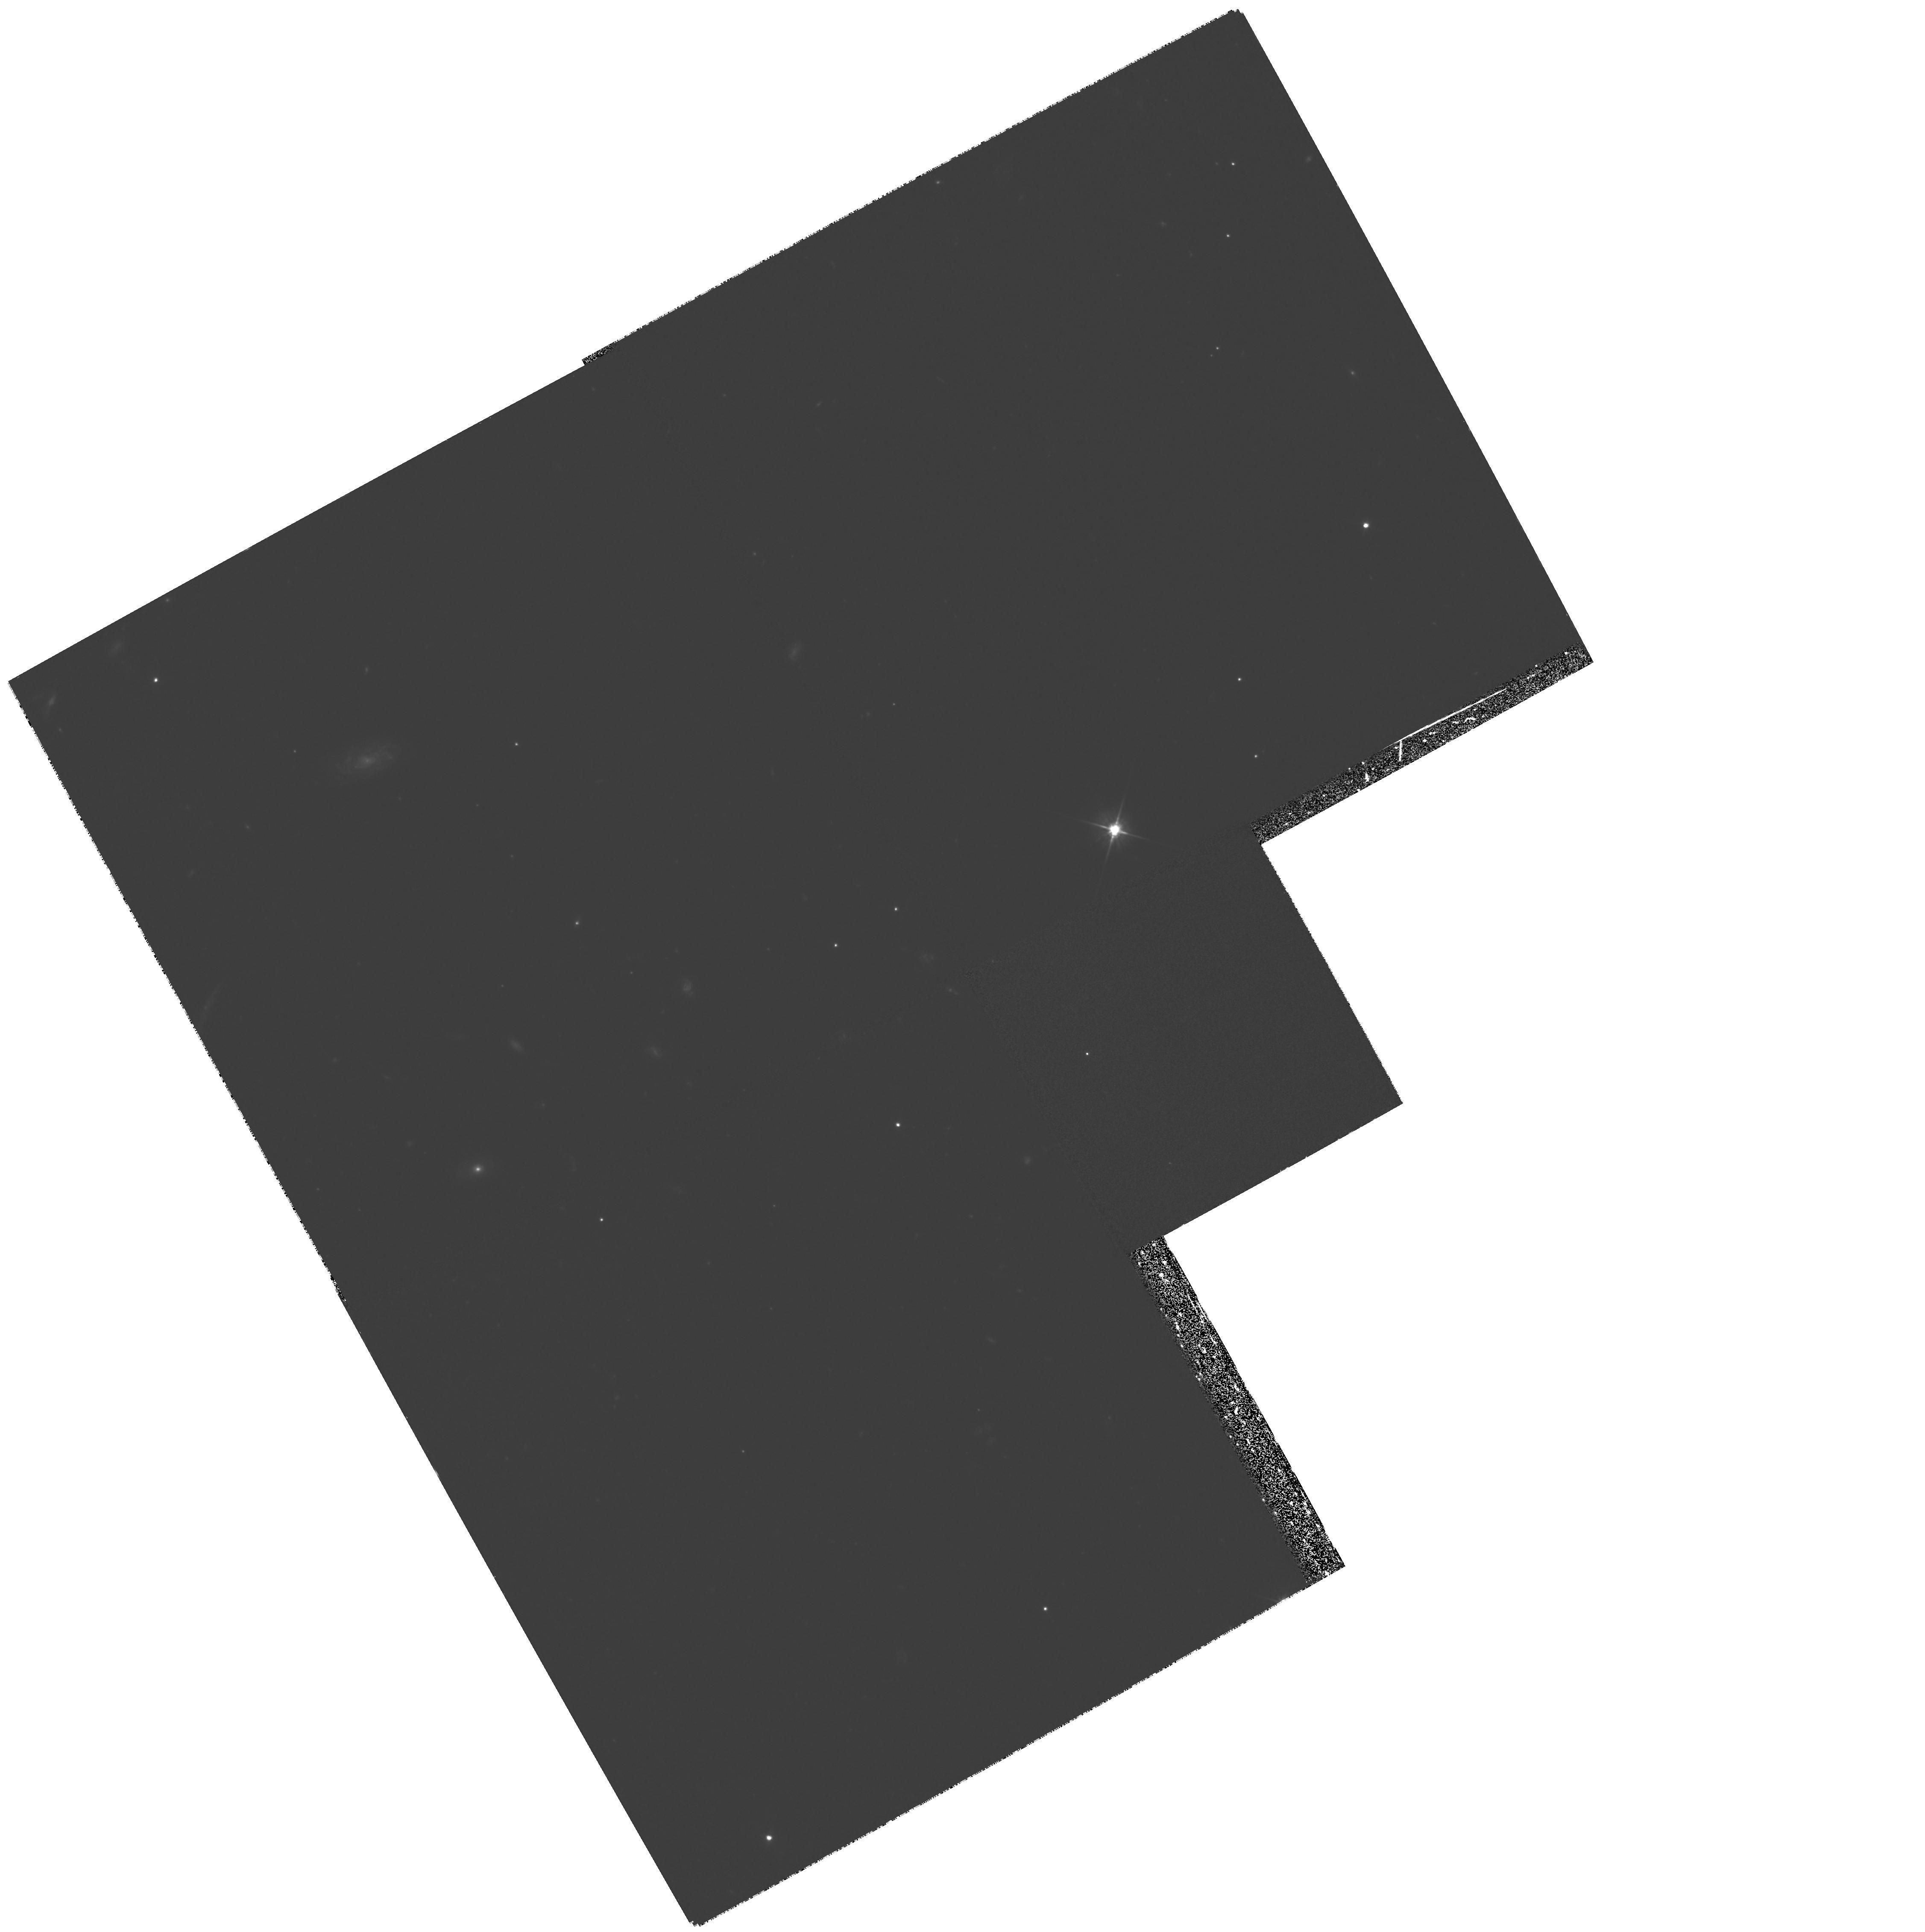
Target: GAL-CLUS-164516+462525. Instrument: WFPC2/PC. Filter: F555W. Exposure: 1.1 h. Observation ID: hst_7342_02_wfpc2_pc_f555w_u55i02

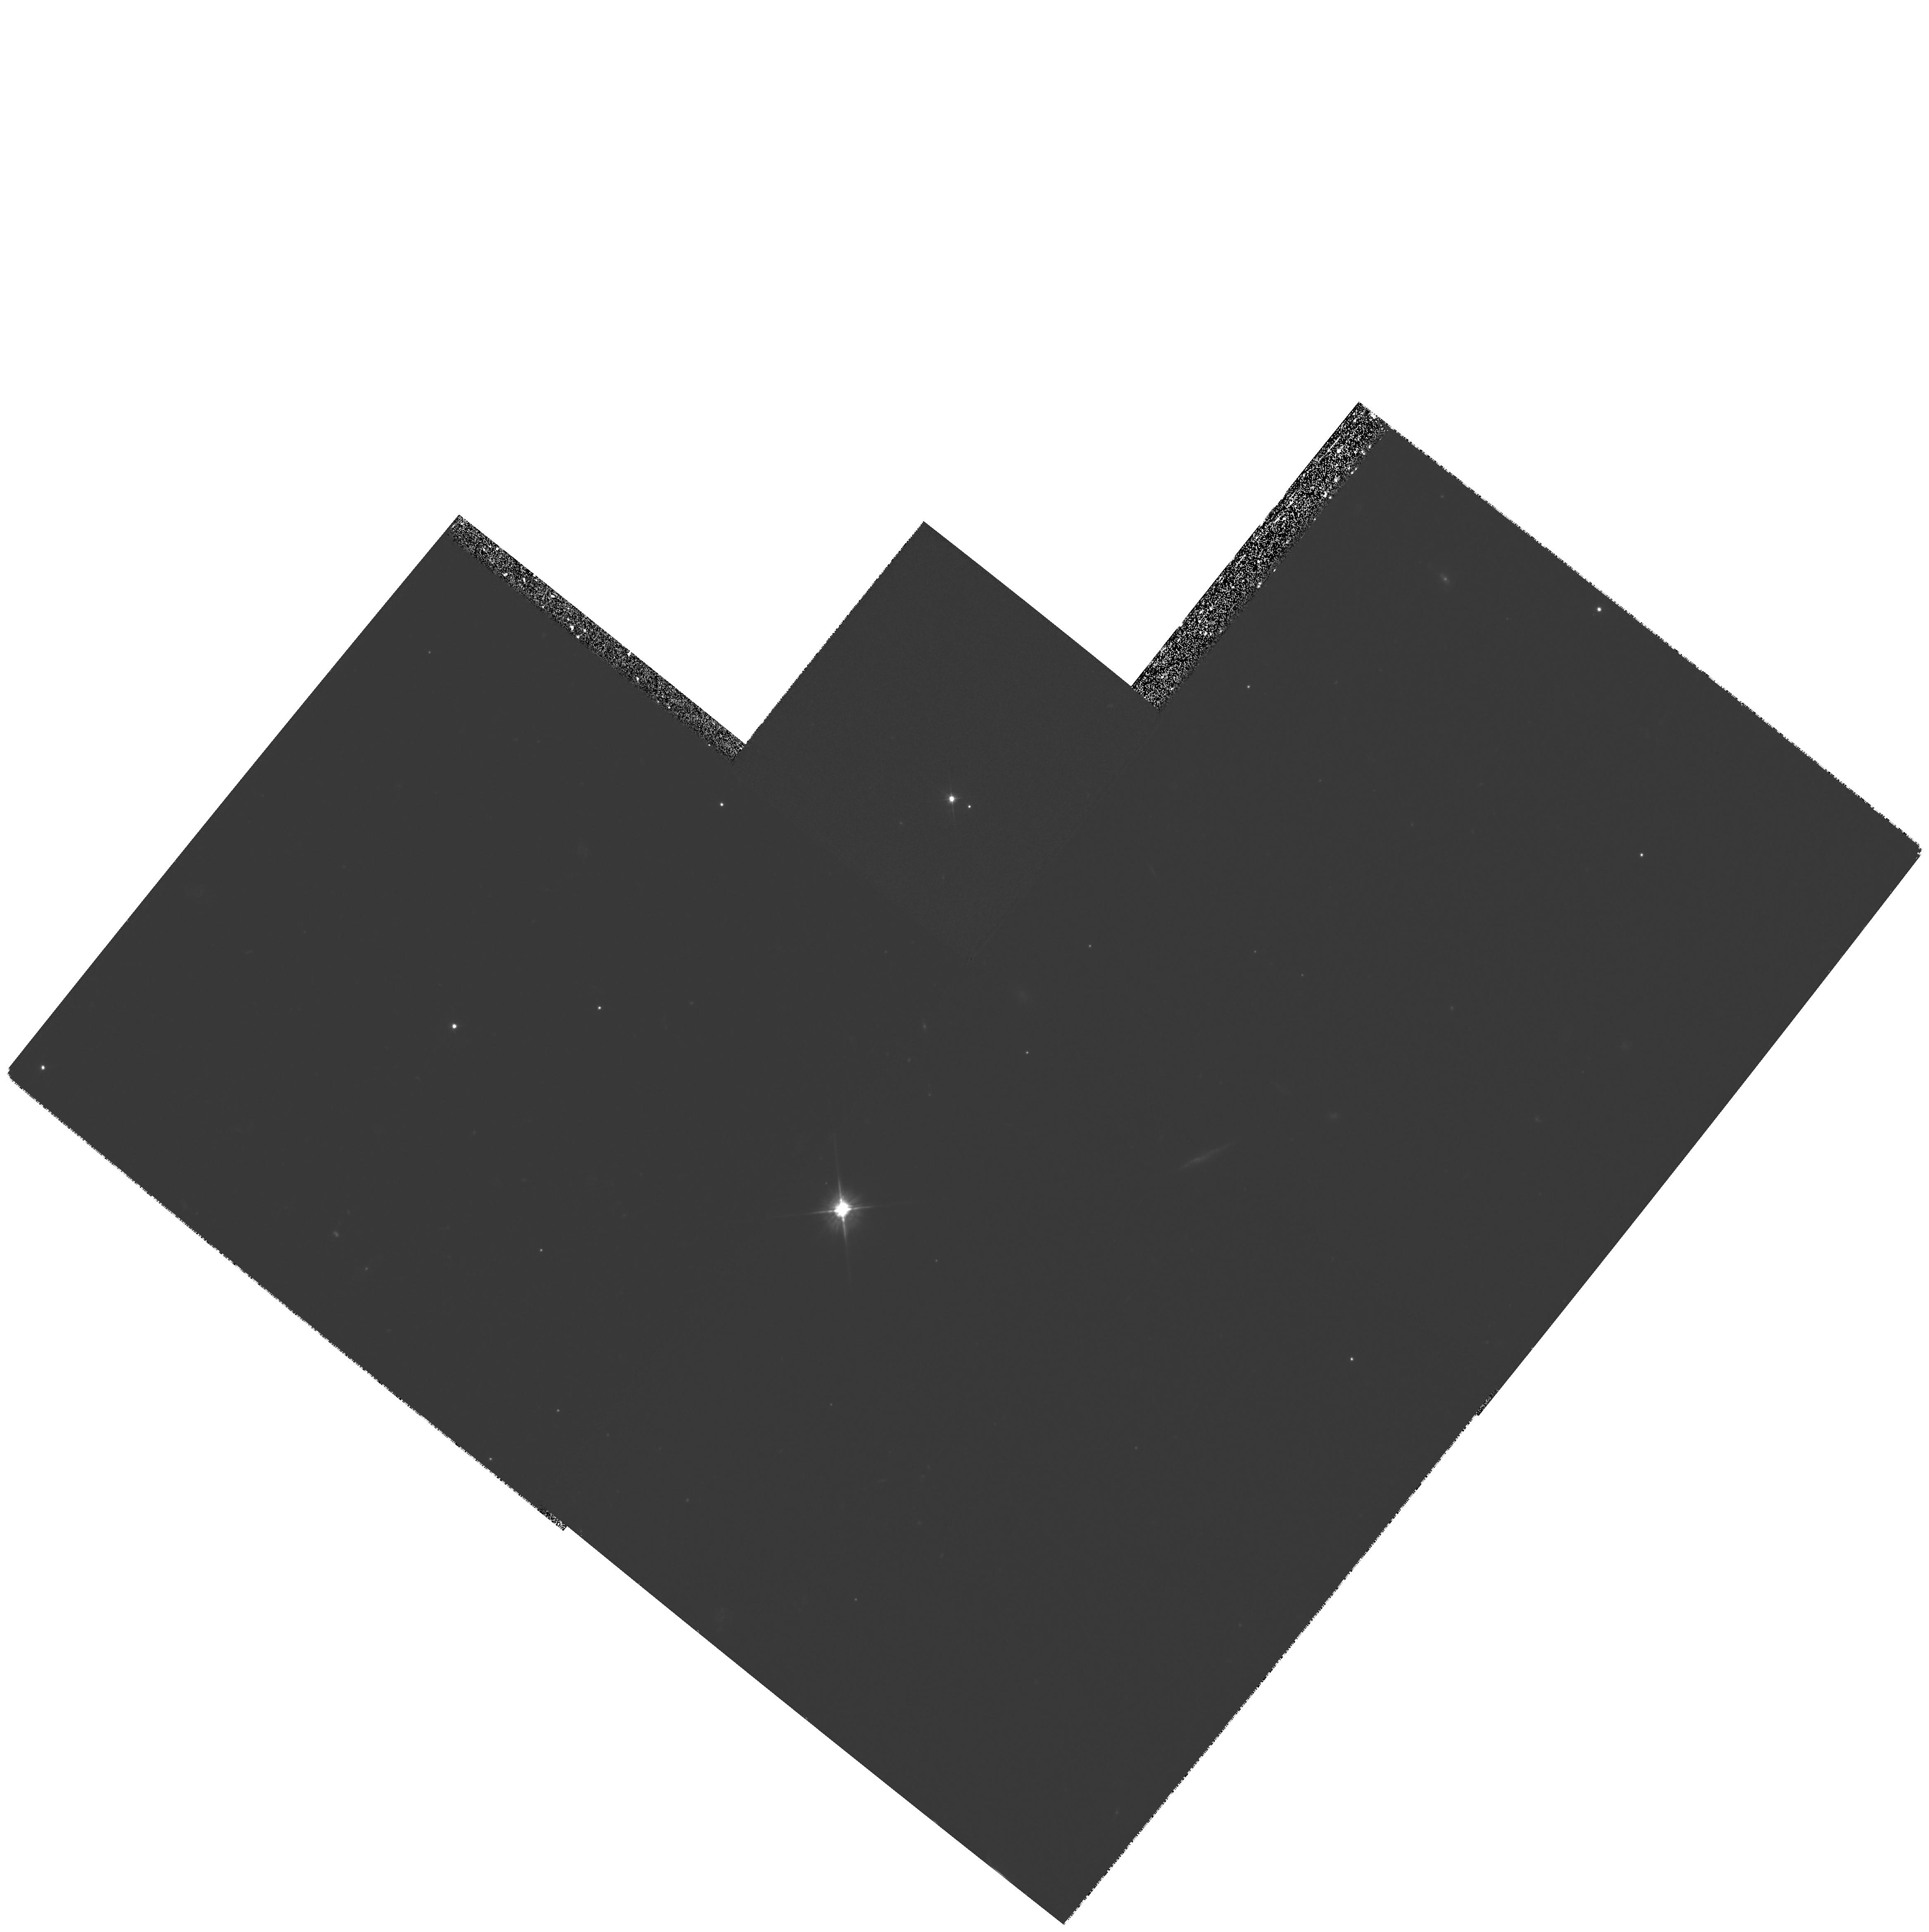
Target: GAL-CLUS-164507+462250. Instrument: WFPC2/PC. Filter: F555W. Exposure: 1.7 h. Observation ID: hst_7342_03_wfpc2_pc_f555w_u55i03

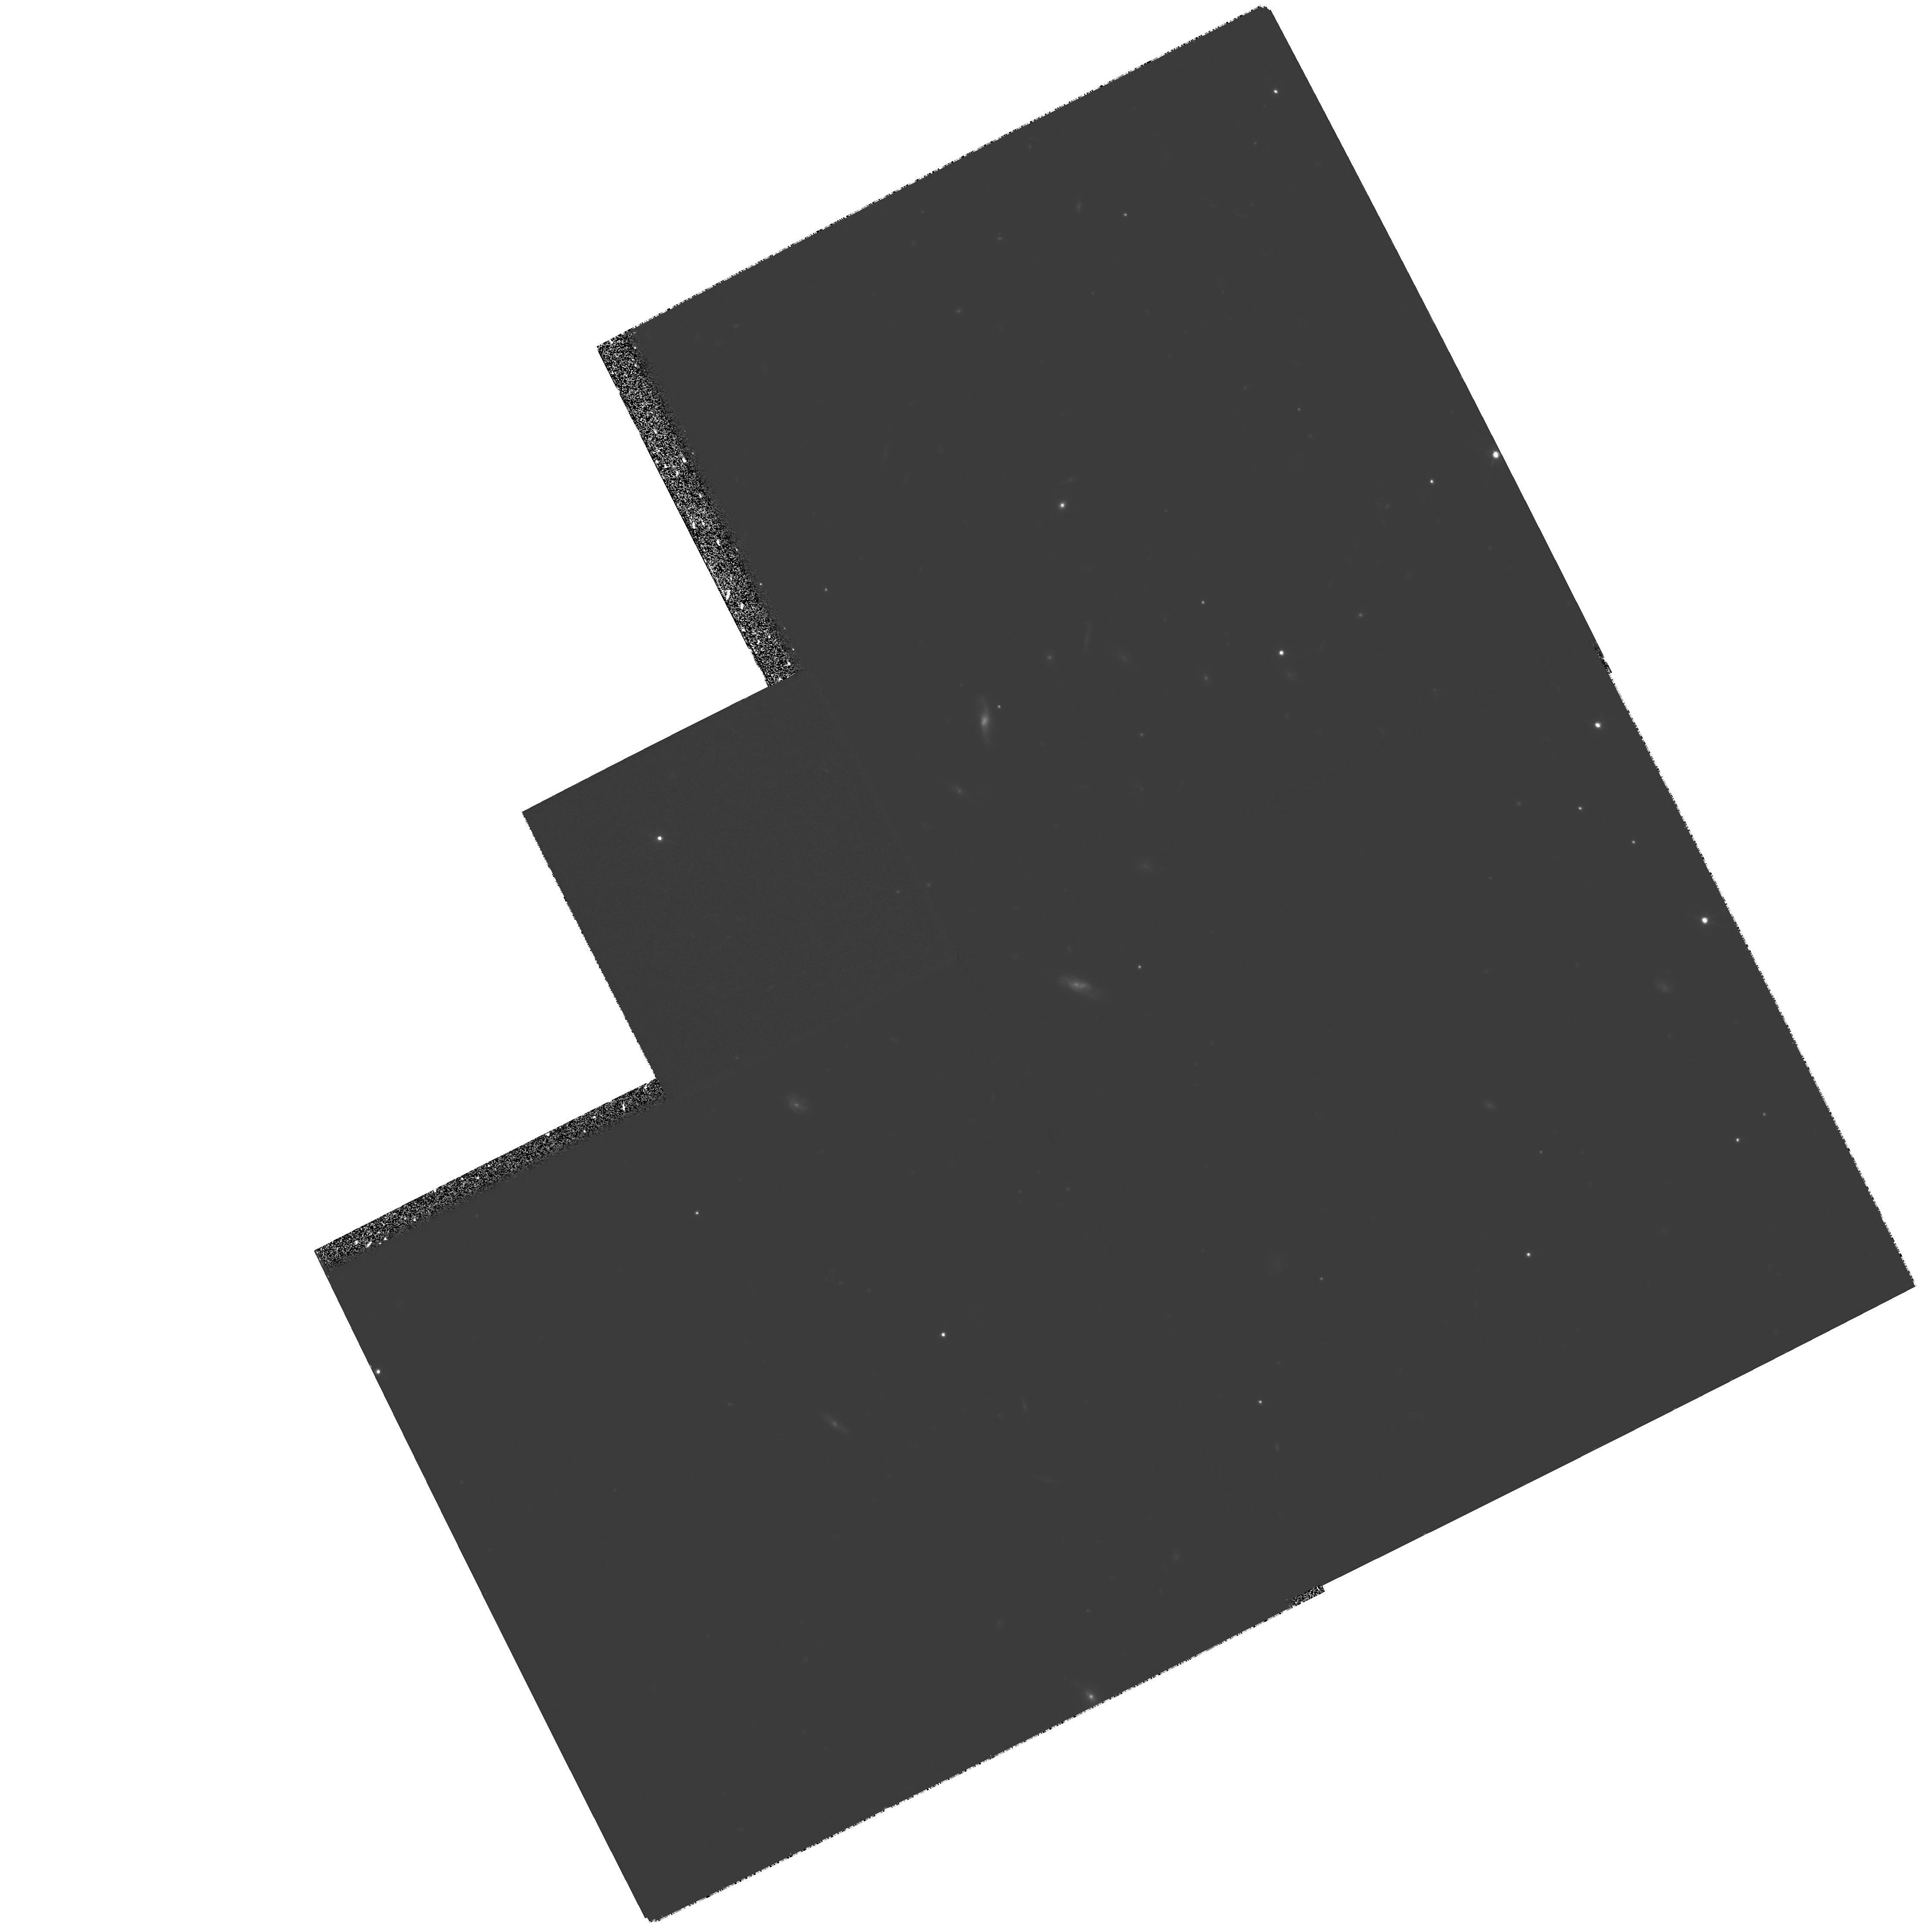
Target: GAL-CLUS-164459+462526. Instrument: WFPC2/PC. Filter: F814W. Exposure: 1.7 h. Observation ID: hst_7342_01_wfpc2_pc_f814w_u55i01

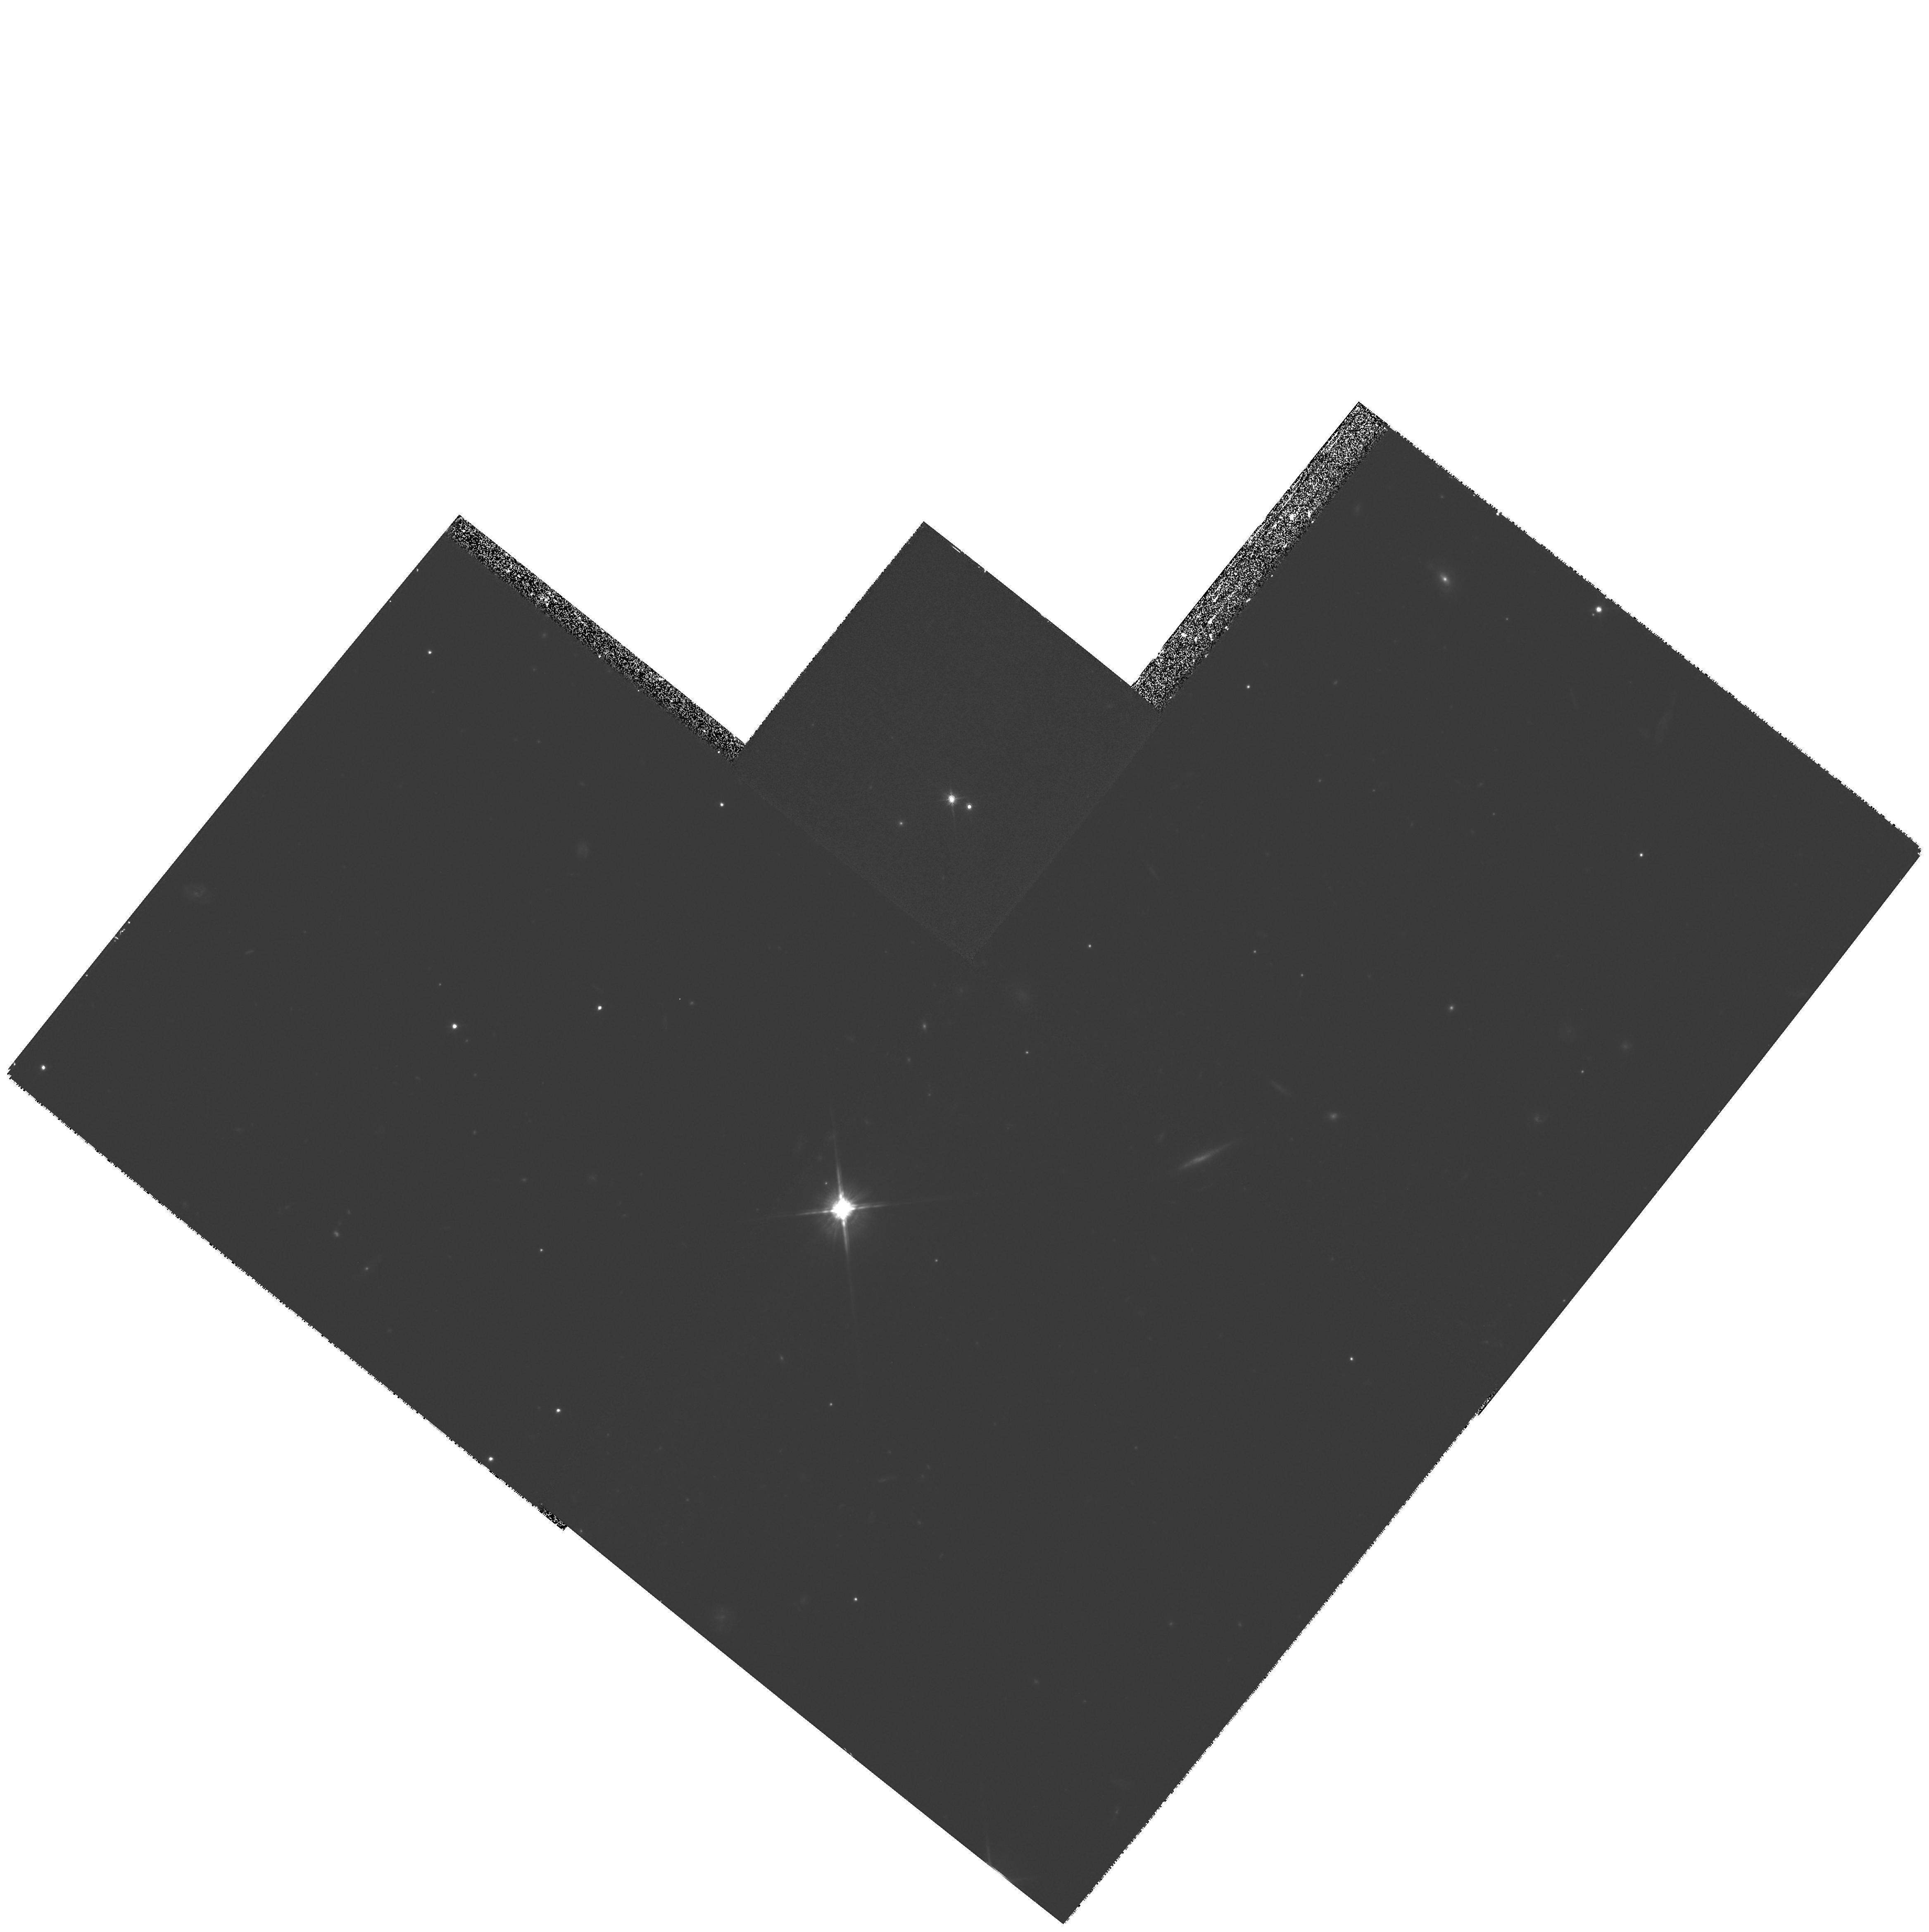
Target: GAL-CLUS-164507+462250. Instrument: WFPC2/PC. Filter: F814W. Exposure: 1.7 h. Observation ID: hst_7342_03_wfpc2_pc_f814w_u55i03

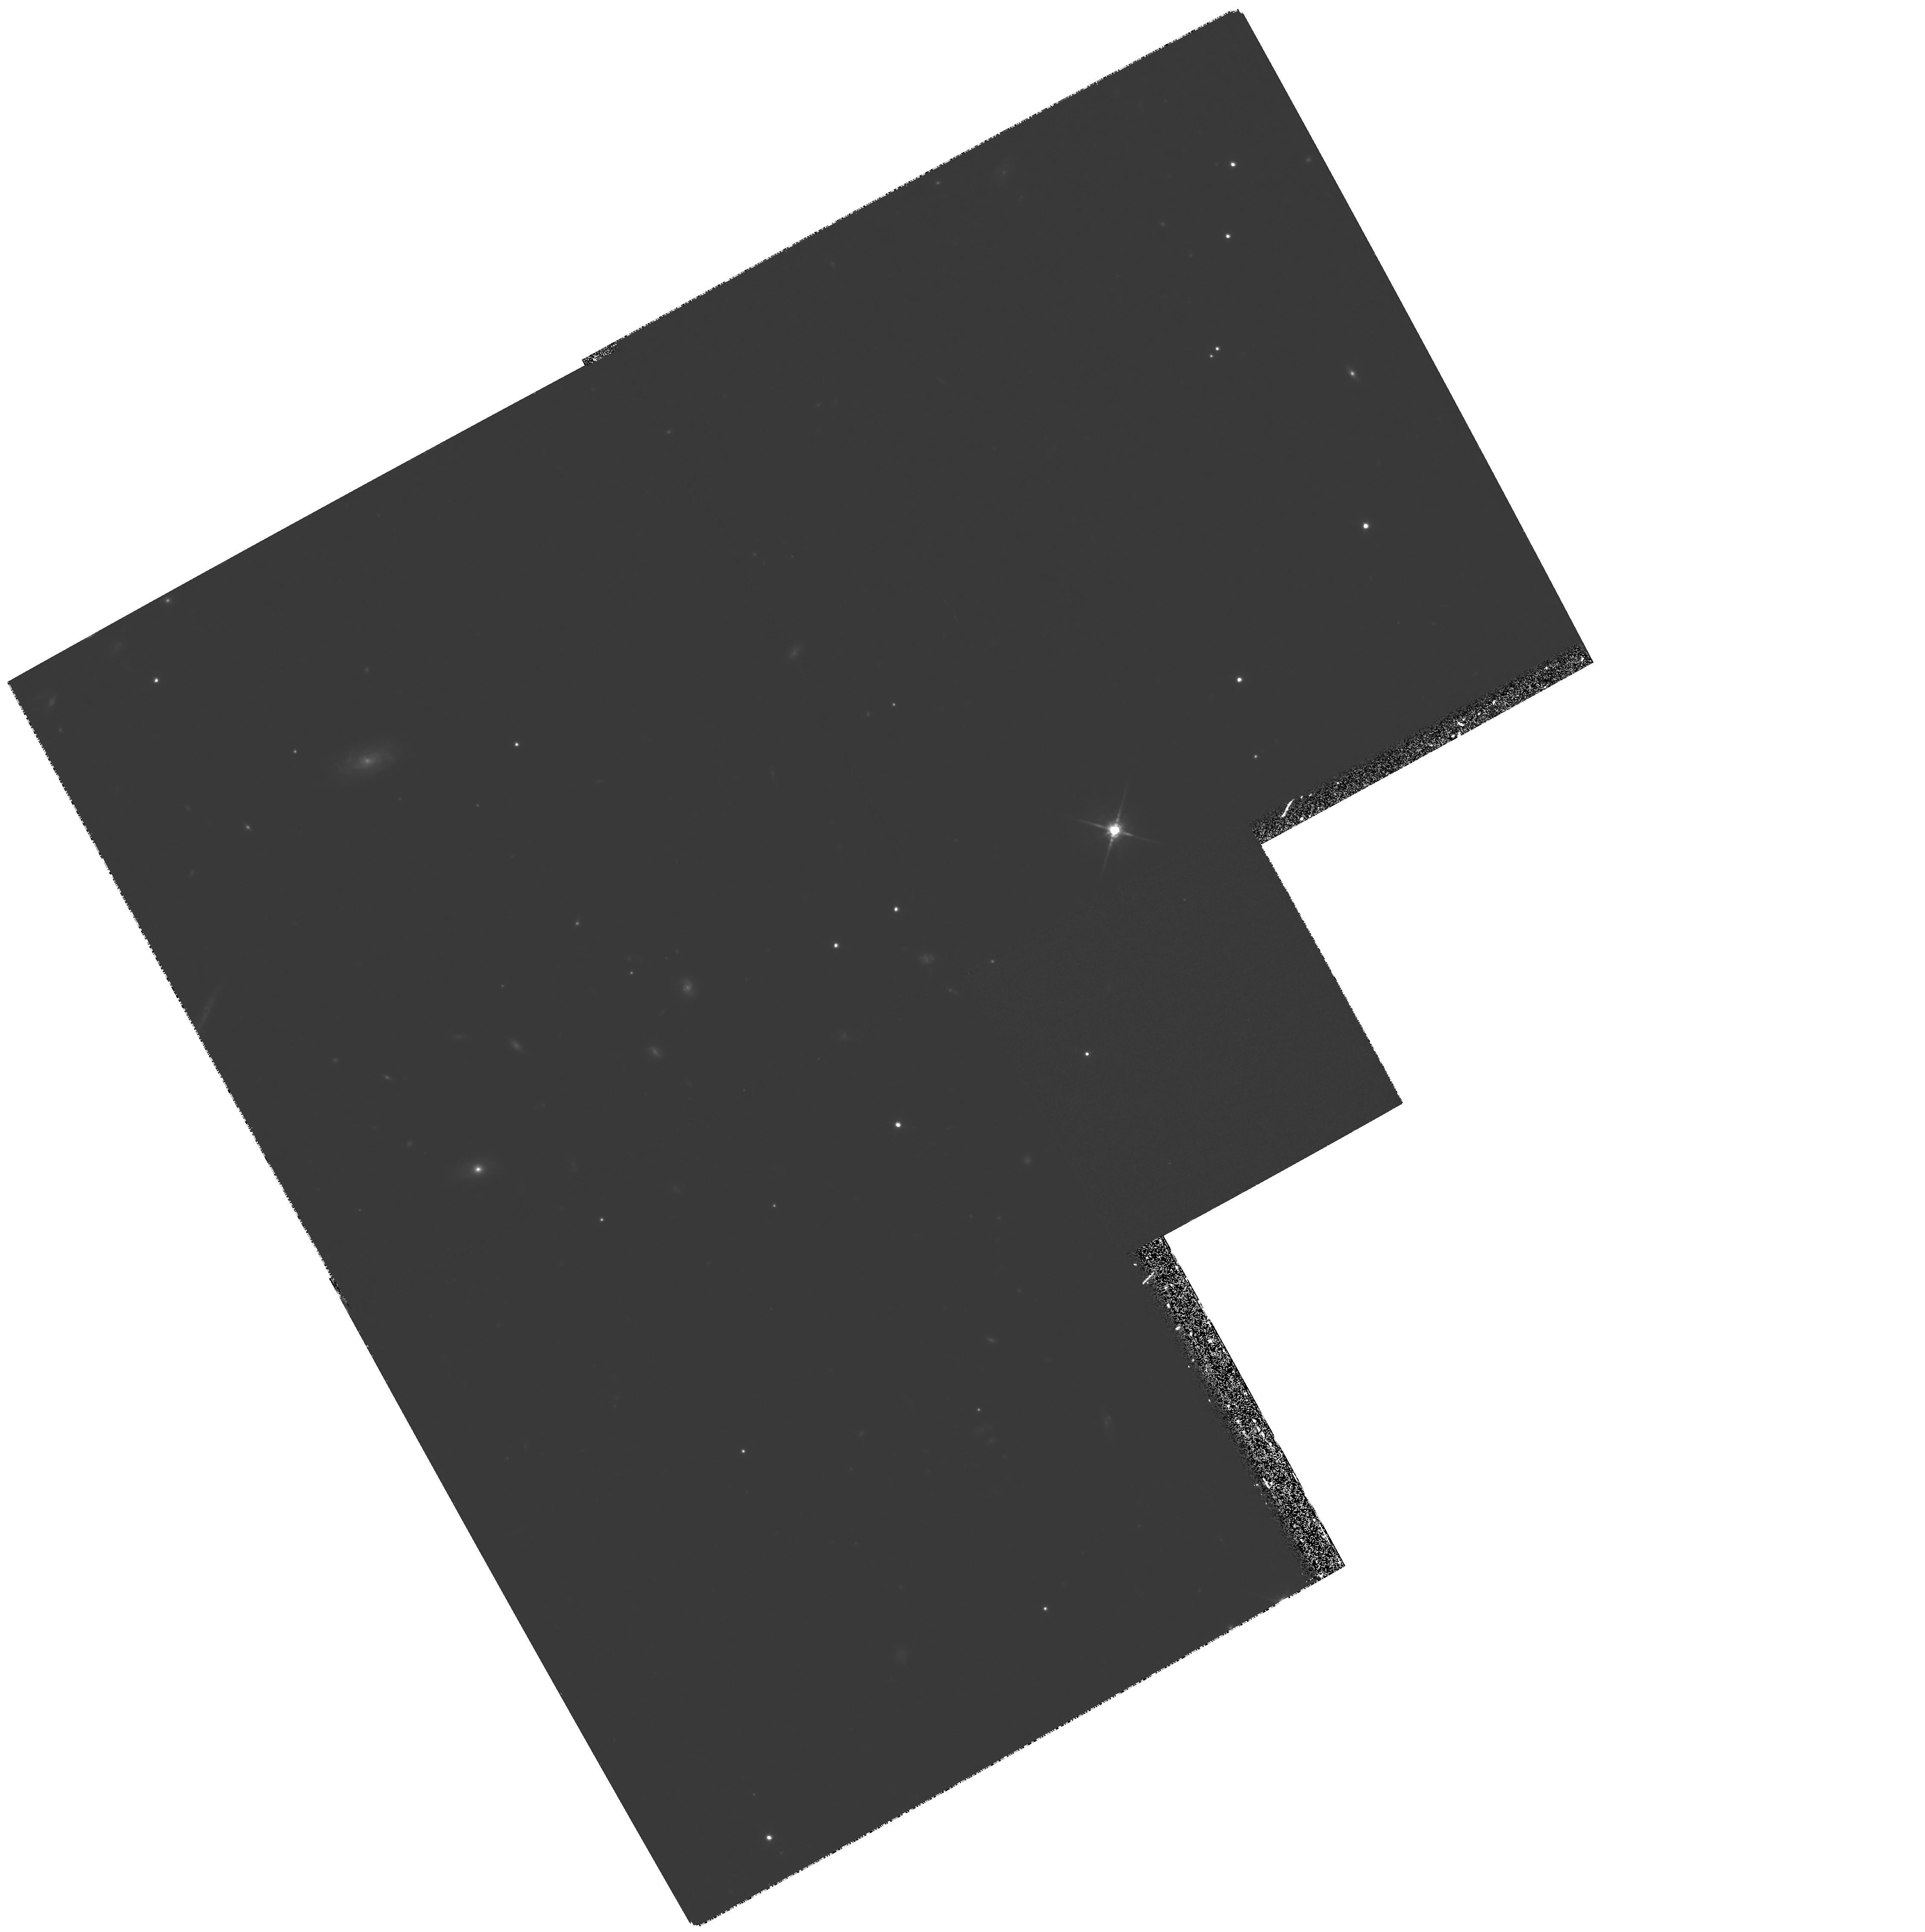
Target: GAL-CLUS-164516+462525. Instrument: WFPC2/PC. Filter: F814W. Exposure: 1.7 h. Observation ID: hst_7342_02_wfpc2_pc_f814w_u55i02

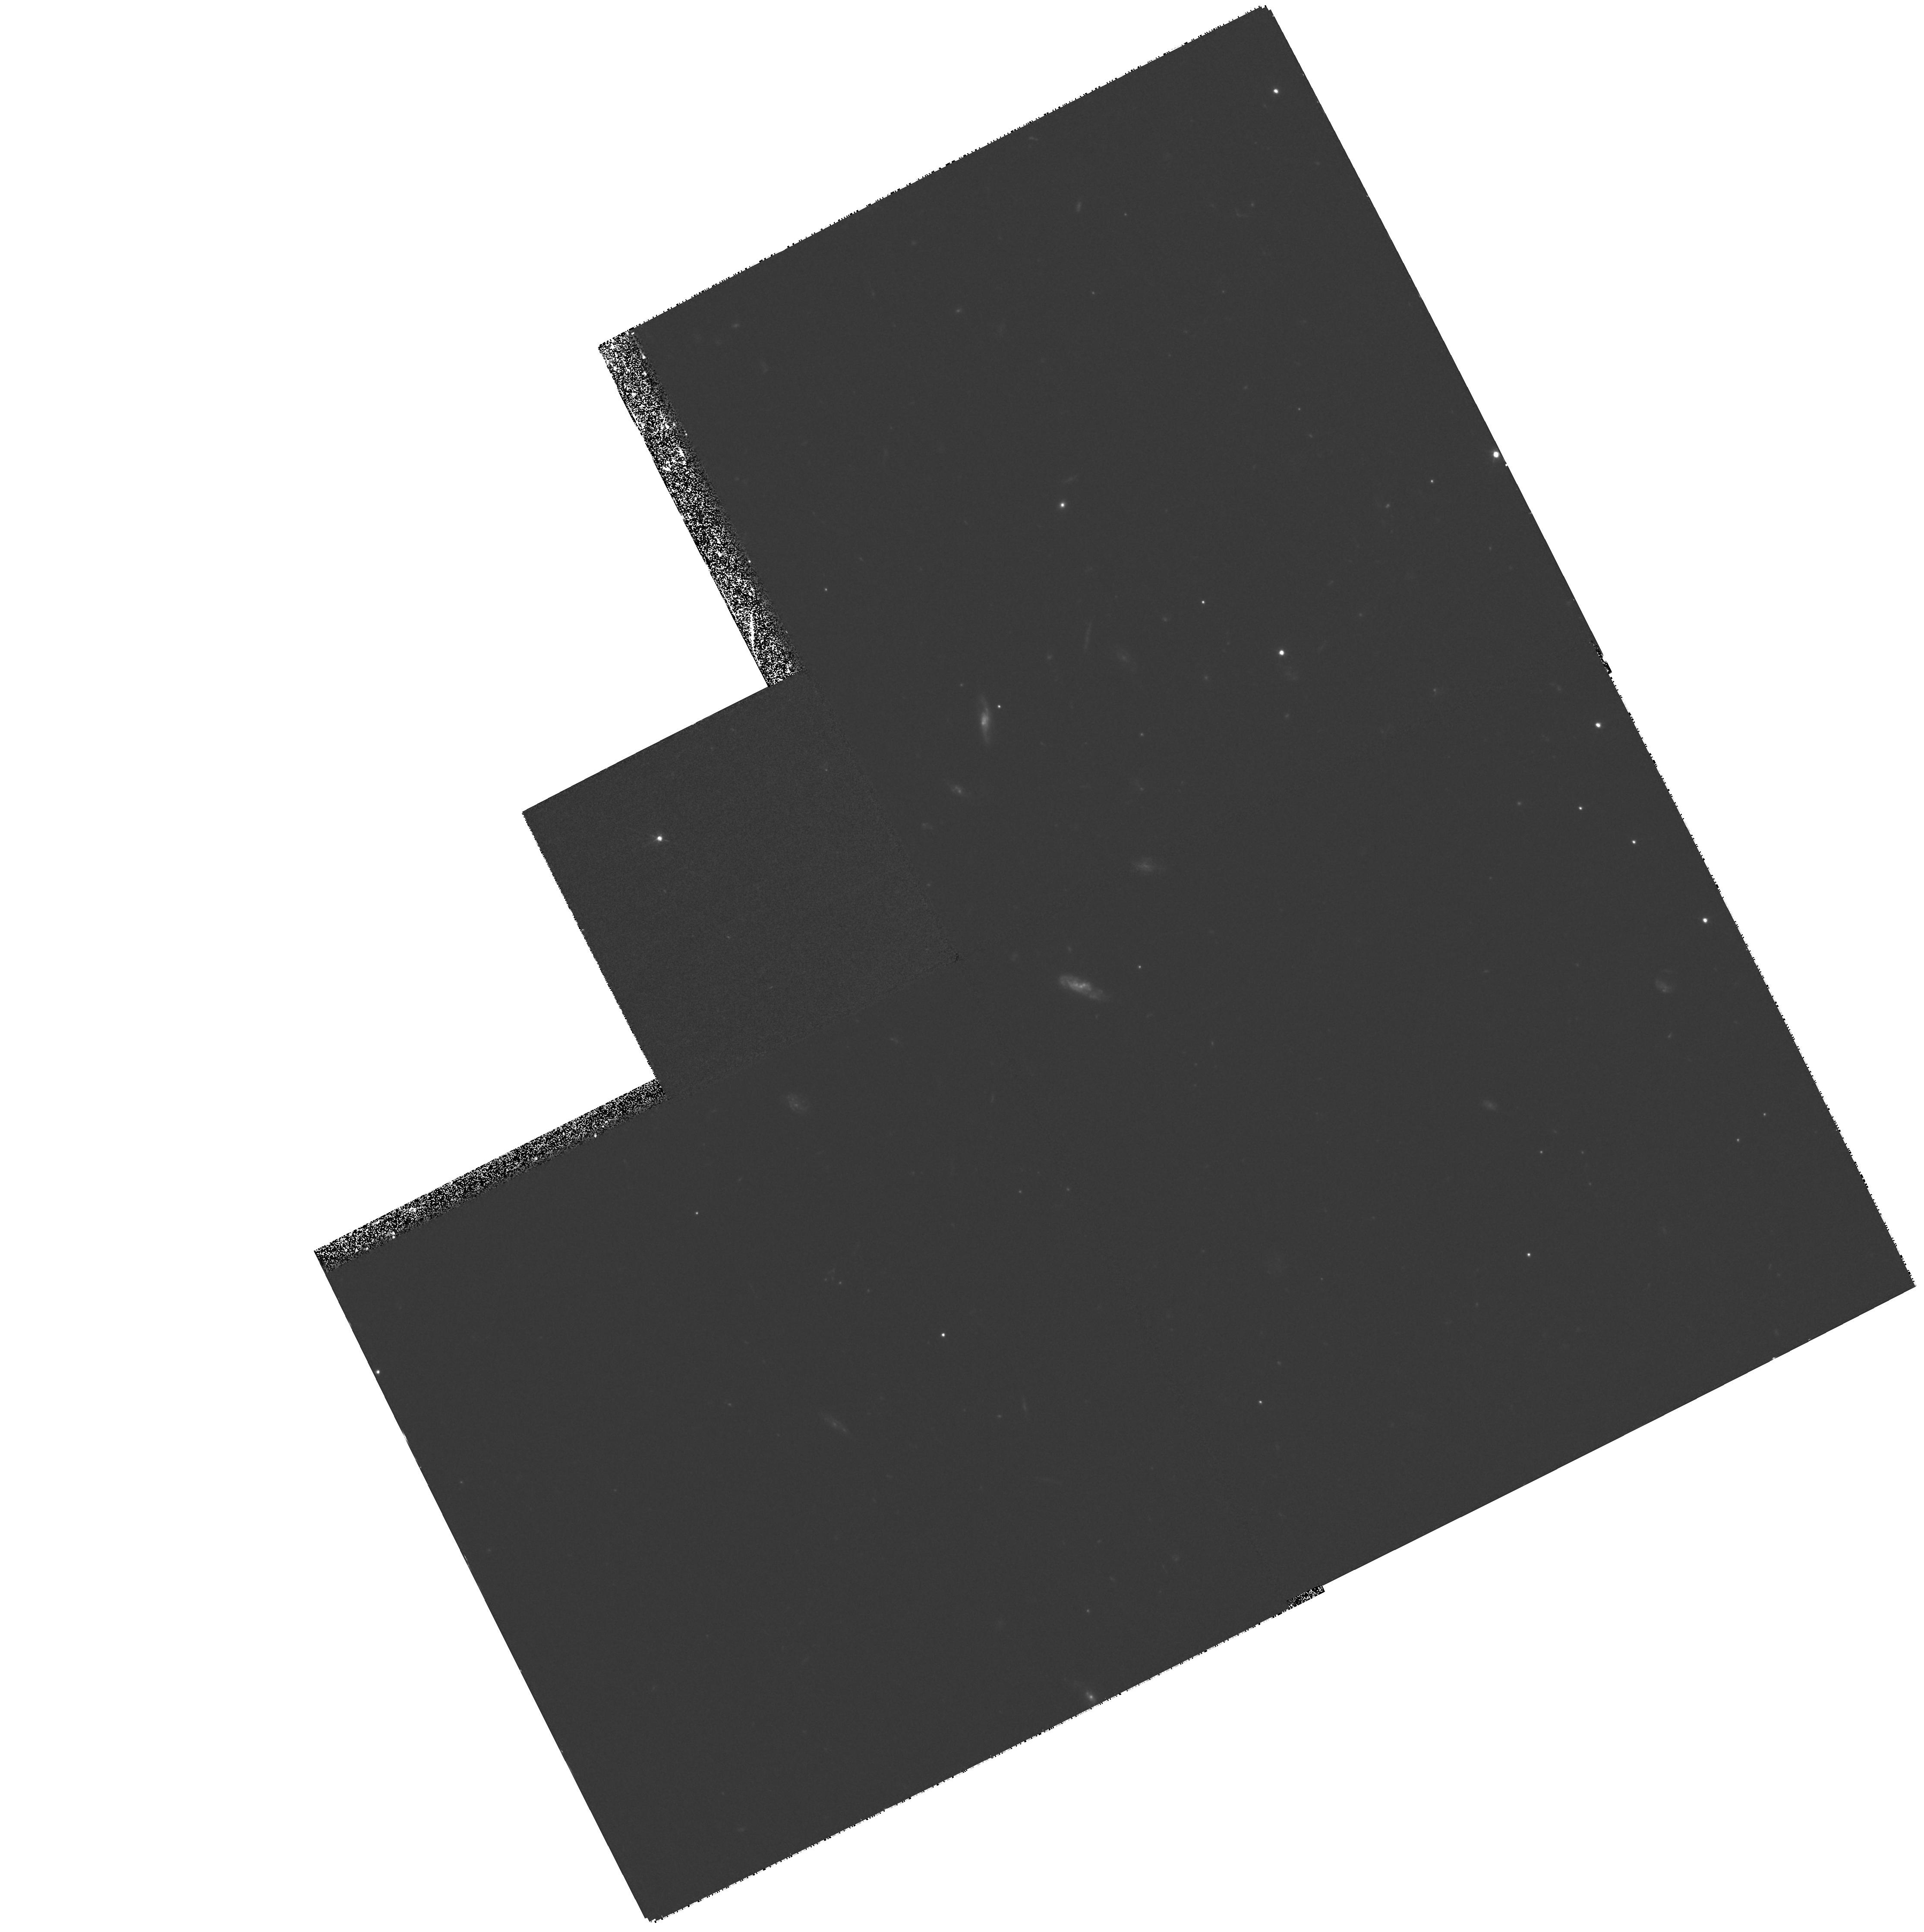
Target: GAL-CLUS-164459+462526. Instrument: WFPC2/PC. Filter: F555W. Exposure: 1.1 h. Observation ID: hst_7342_01_wfpc2_pc_f555w_u55i01

The most powerful gravitational lens (PI: Saunders, Richard)

We have recently detected a cosmic microwave background decrement towards the quasar pair PC1643+4631 A, B (z =3.79, 3.83, separation 198"). Following deep ground-based observations of this field, we have determined the decrement is likely to be a Sunyaev-Zel'dovich (S-Z) fluctuation caused by a cluster with mass >~ 10^15 M_SUN at a redshift z >~ 1. This is the first high-redshift structure to be detected by observations of the microwave background. Given the presence of such a massive structure at a large redshift along this BOX of sight, the images of the quasar pair must be gravitationally lensed to some degree. It is very probable that these are in fact two images of the same quasar, making this system the most powerful gravitational lens known. We seek to observe the vicinity of the quasars with WFPC2 to detect evidence for lensing. This information will allow us to constrain the mass of the S-Z-producing cluster which in turn will allow the first insight into massive clusters at z >~ 1.